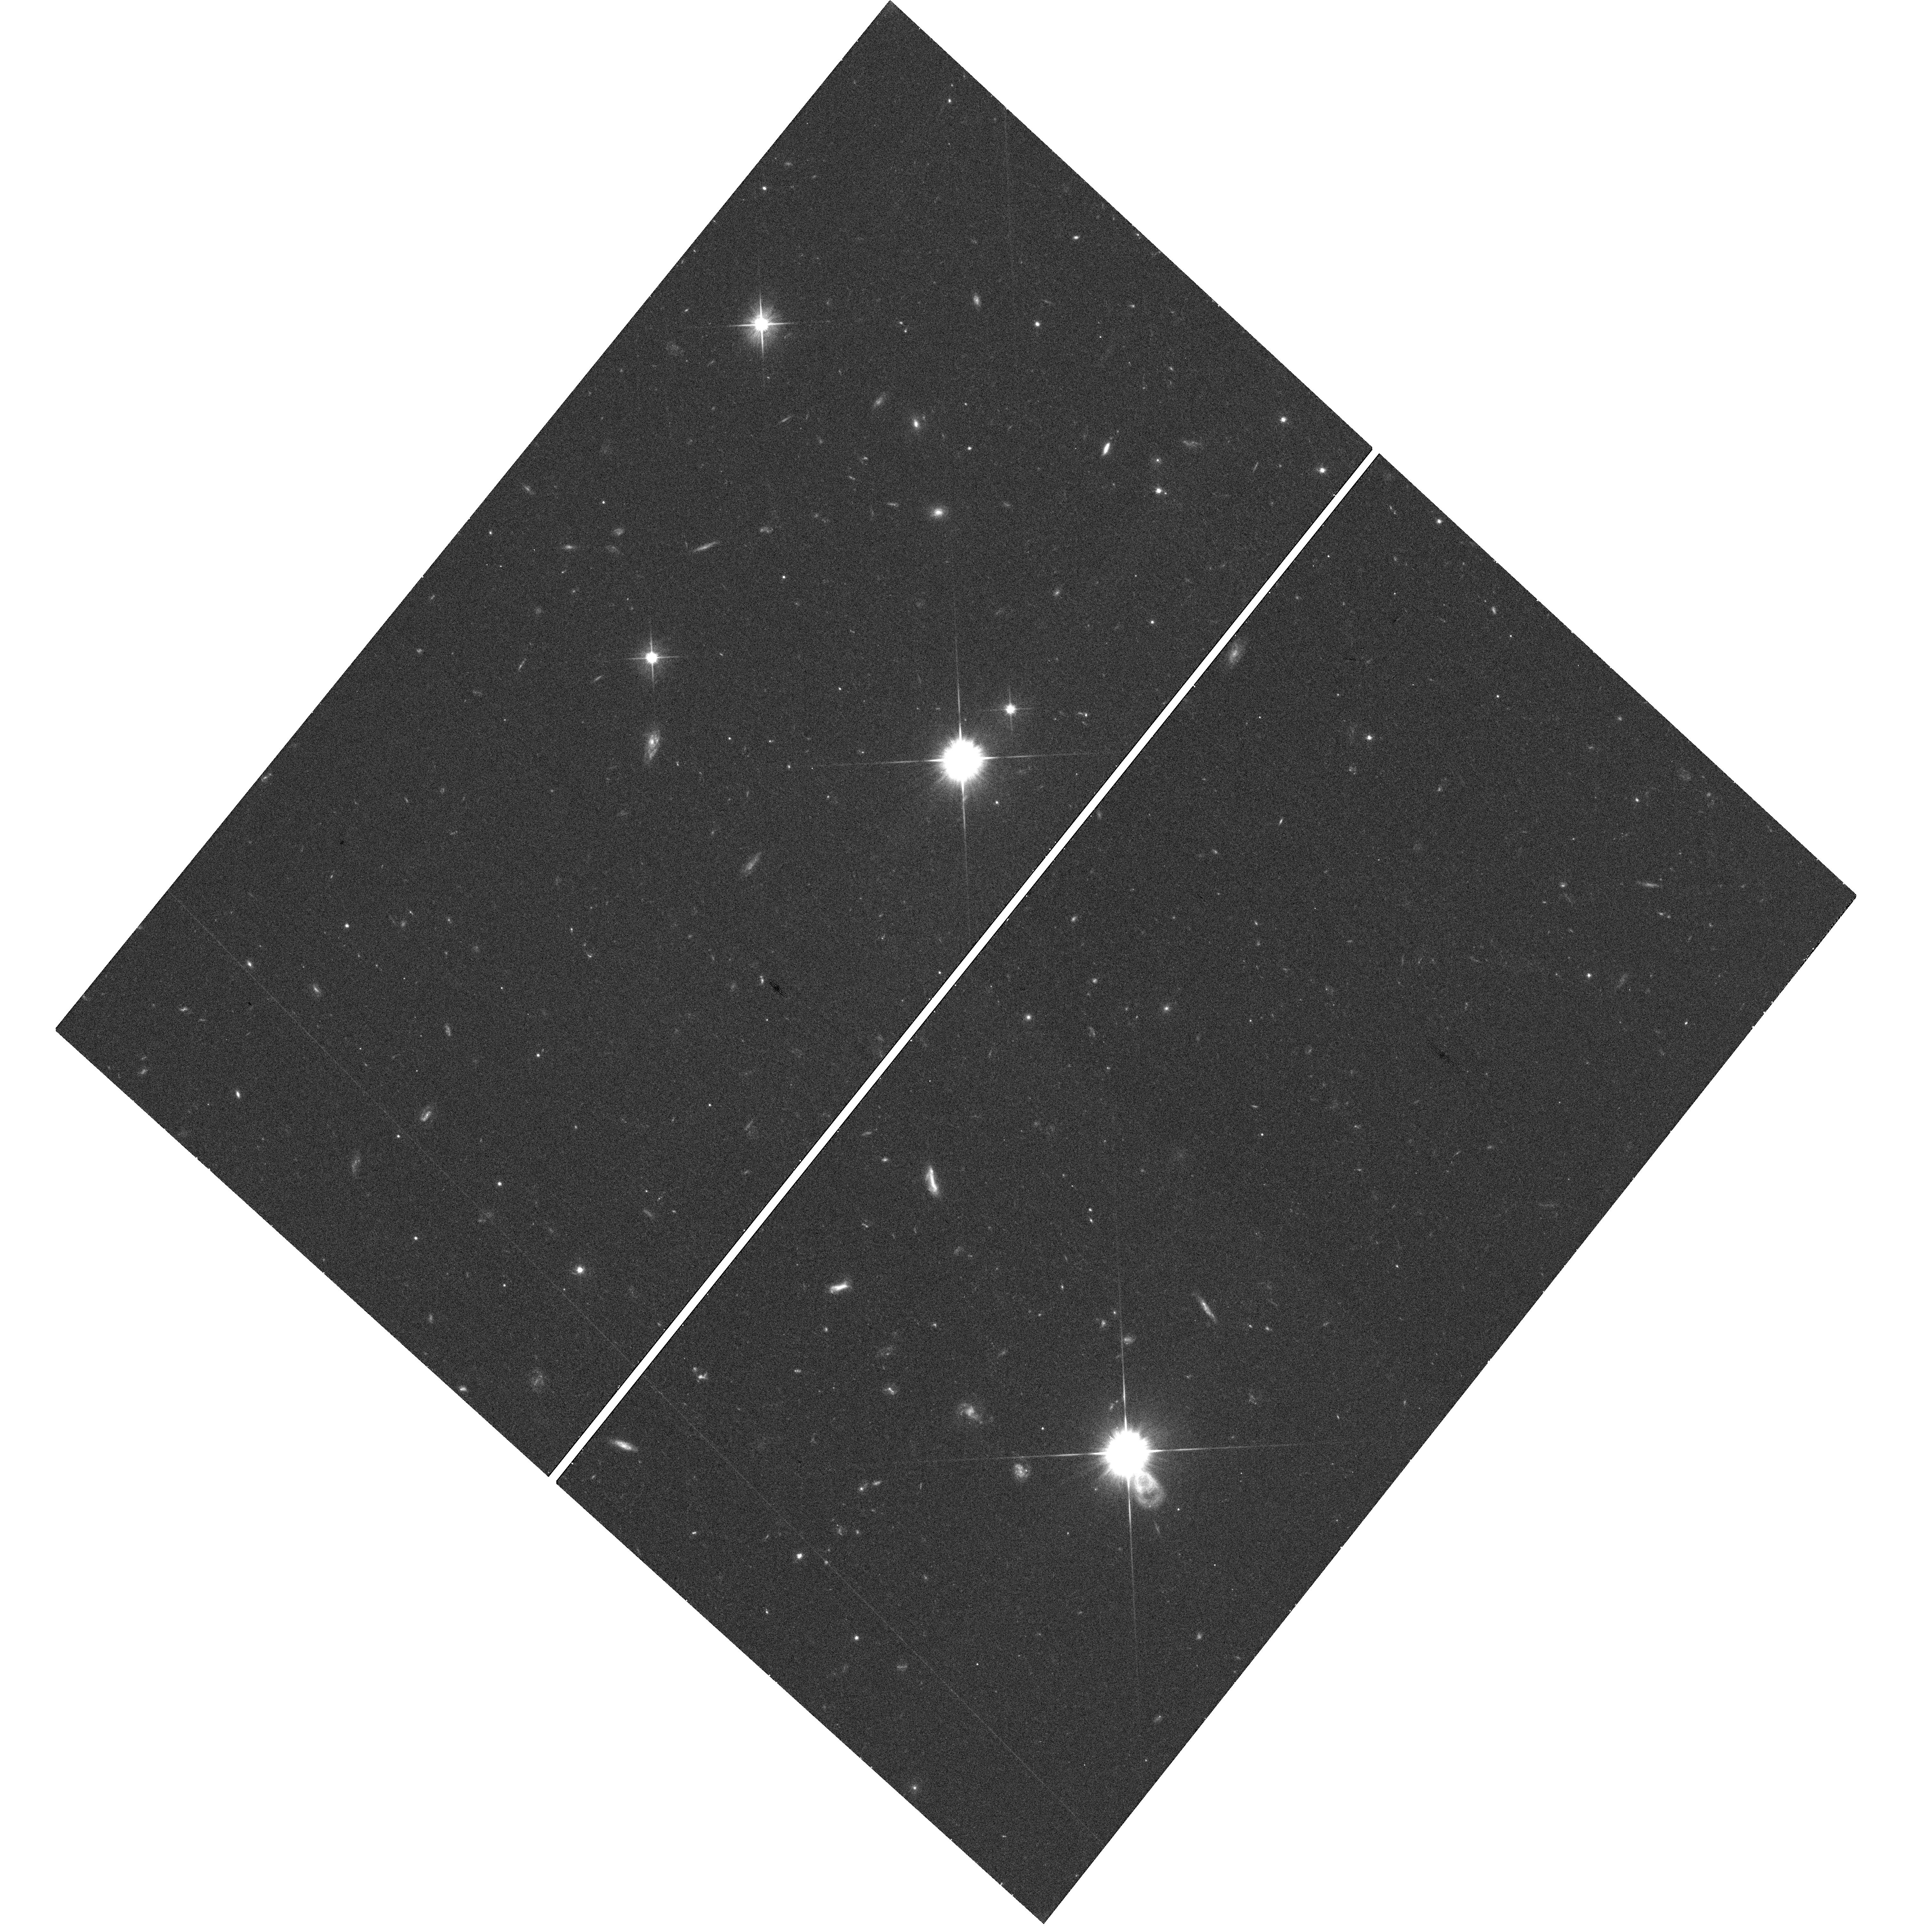
Target: GRB-110328A. Instrument: WFC3/UVIS. Filter: F606W. Exposure: 19 min. Observation ID: hst_12378_d3_wfc3_uvis_f606w_ibphd3

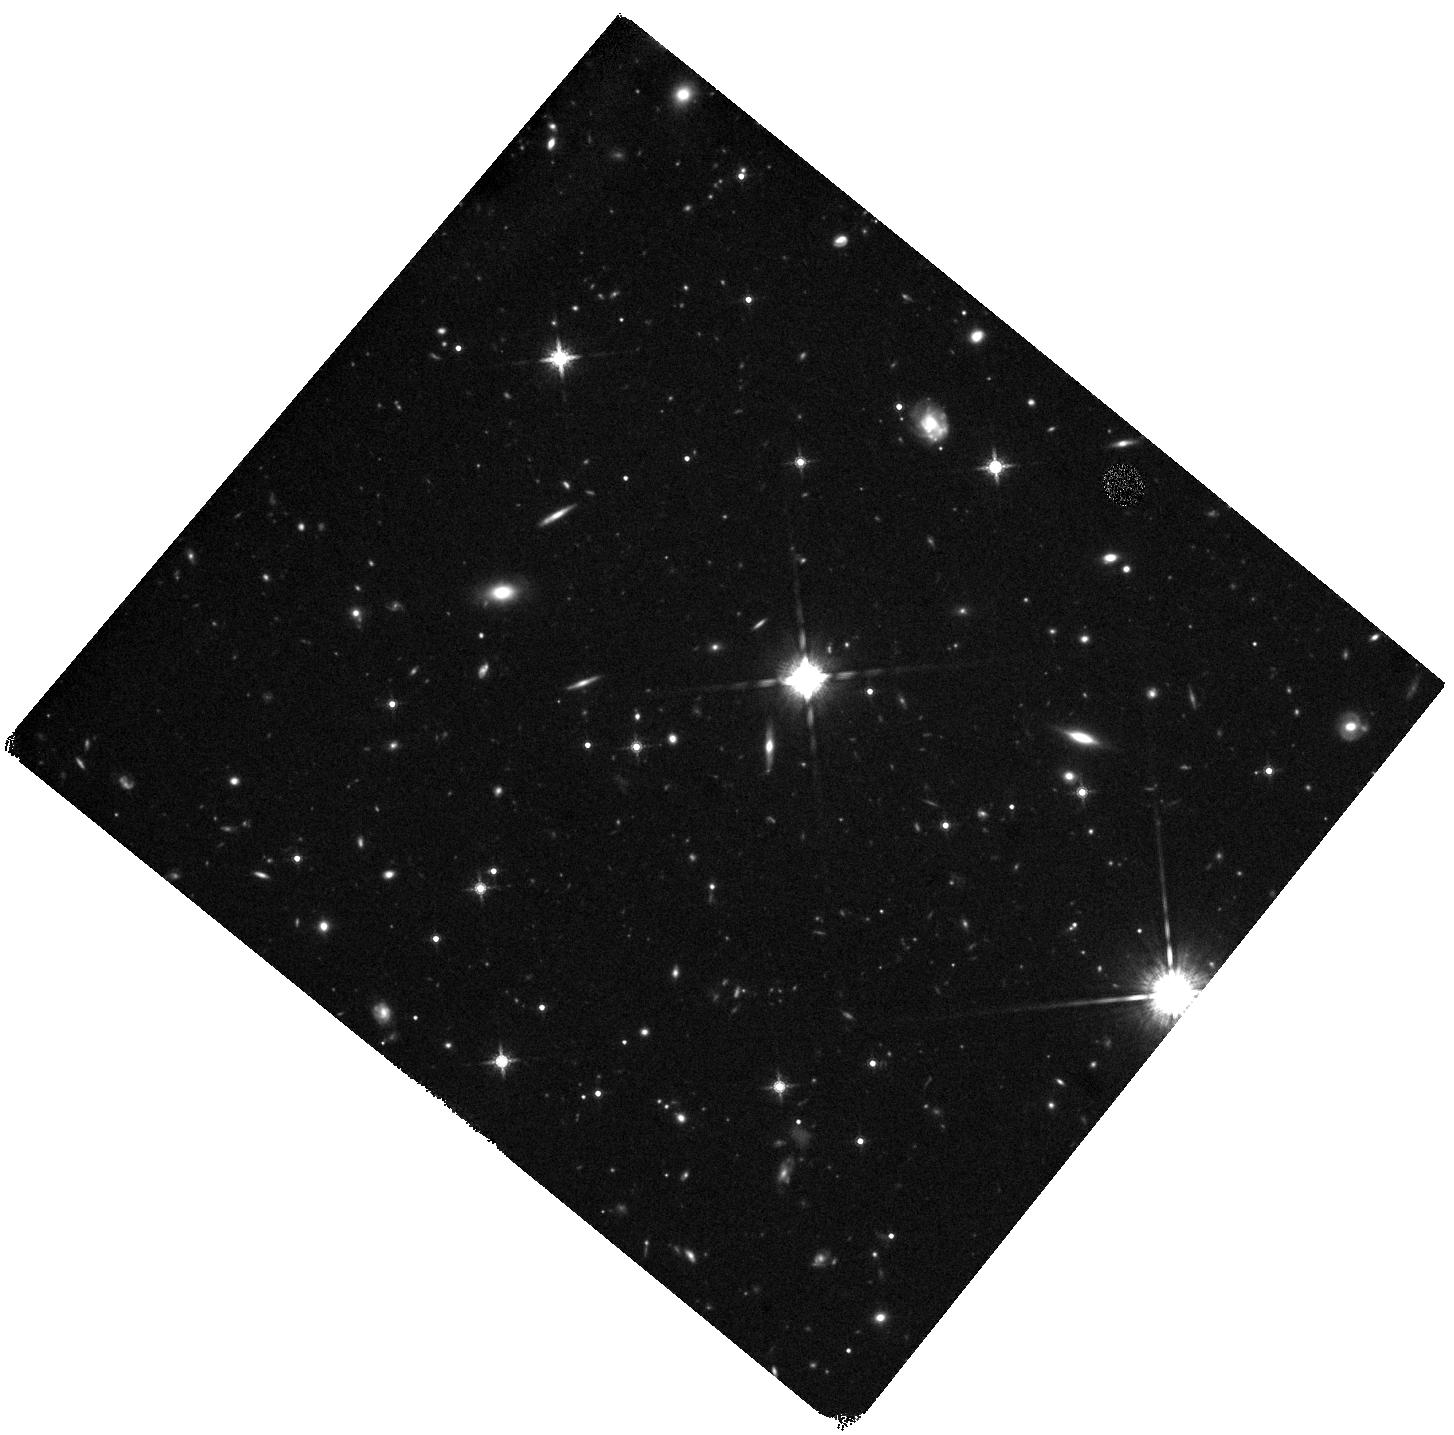
Target: GRB110709B. Instrument: WFC3/IR. Filter: F160W. Exposure: 44 min. Observation ID: hst_12378_w1_wfc3_ir_f160w_ibphw1

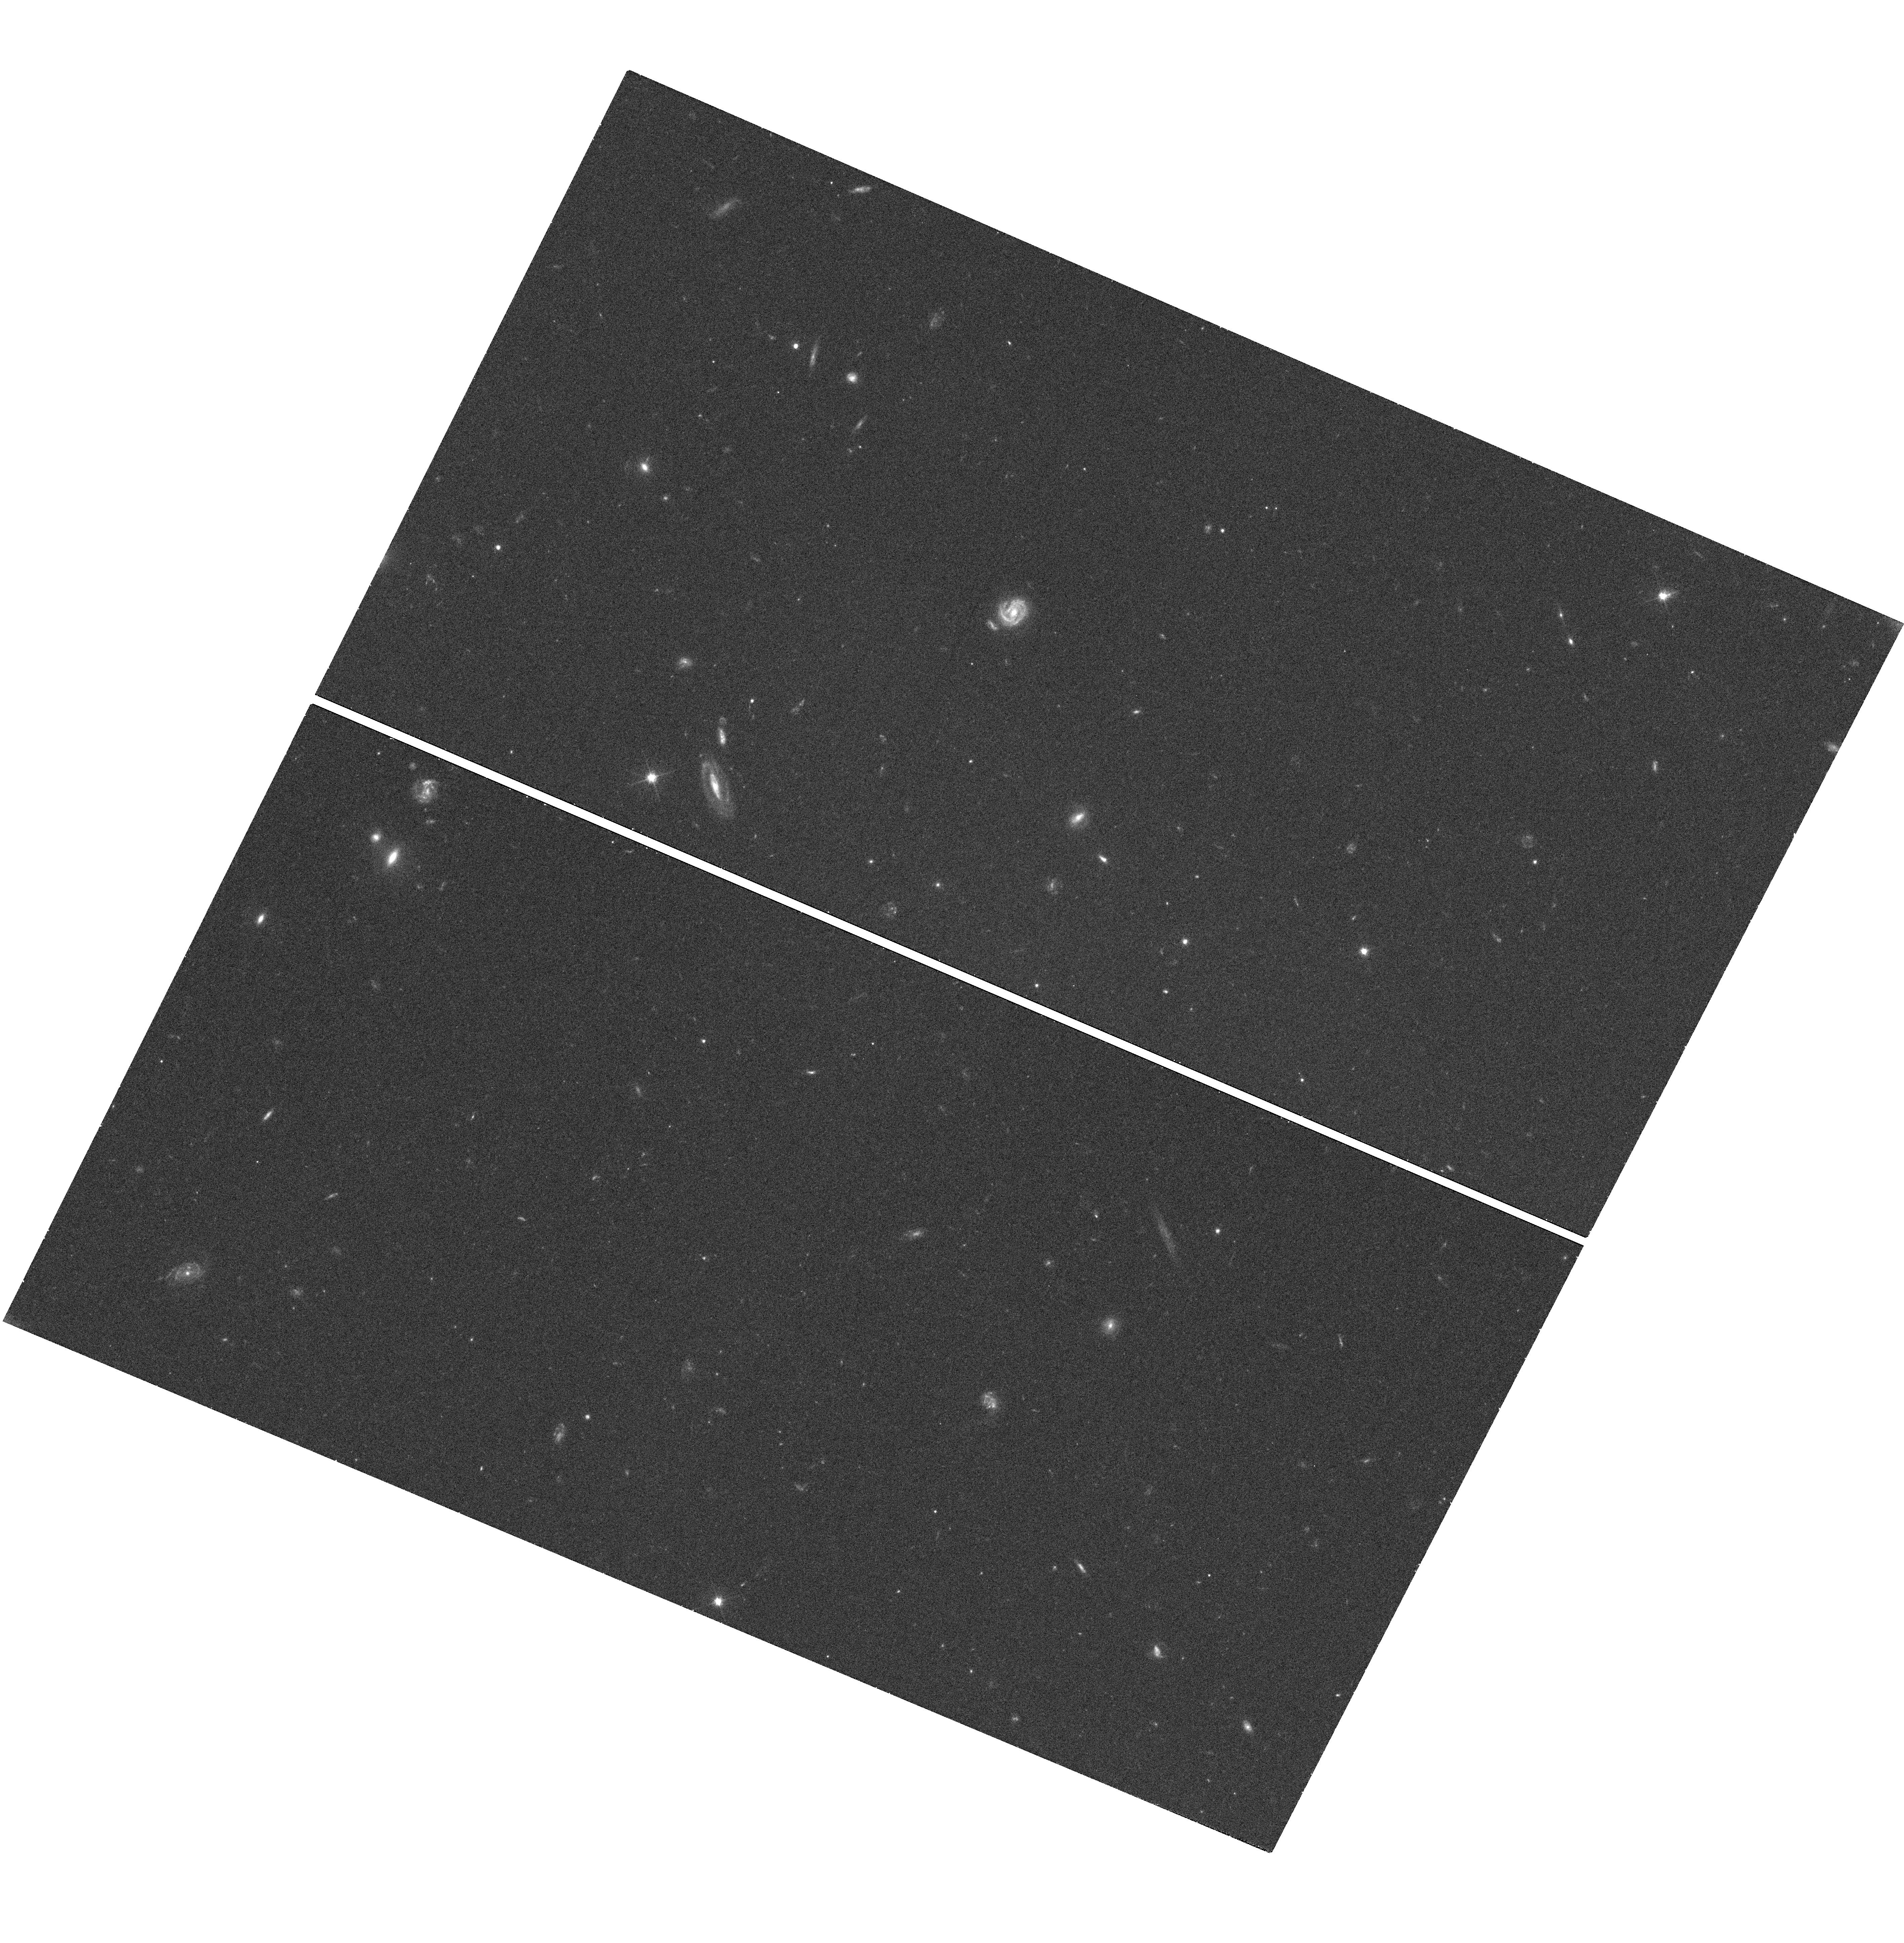
Target: GRB110312A. Instrument: WFC3/UVIS. Filter: F606W. Exposure: 18 min. Observation ID: hst_12378_d1_wfc3_uvis_f606w_ibphd1

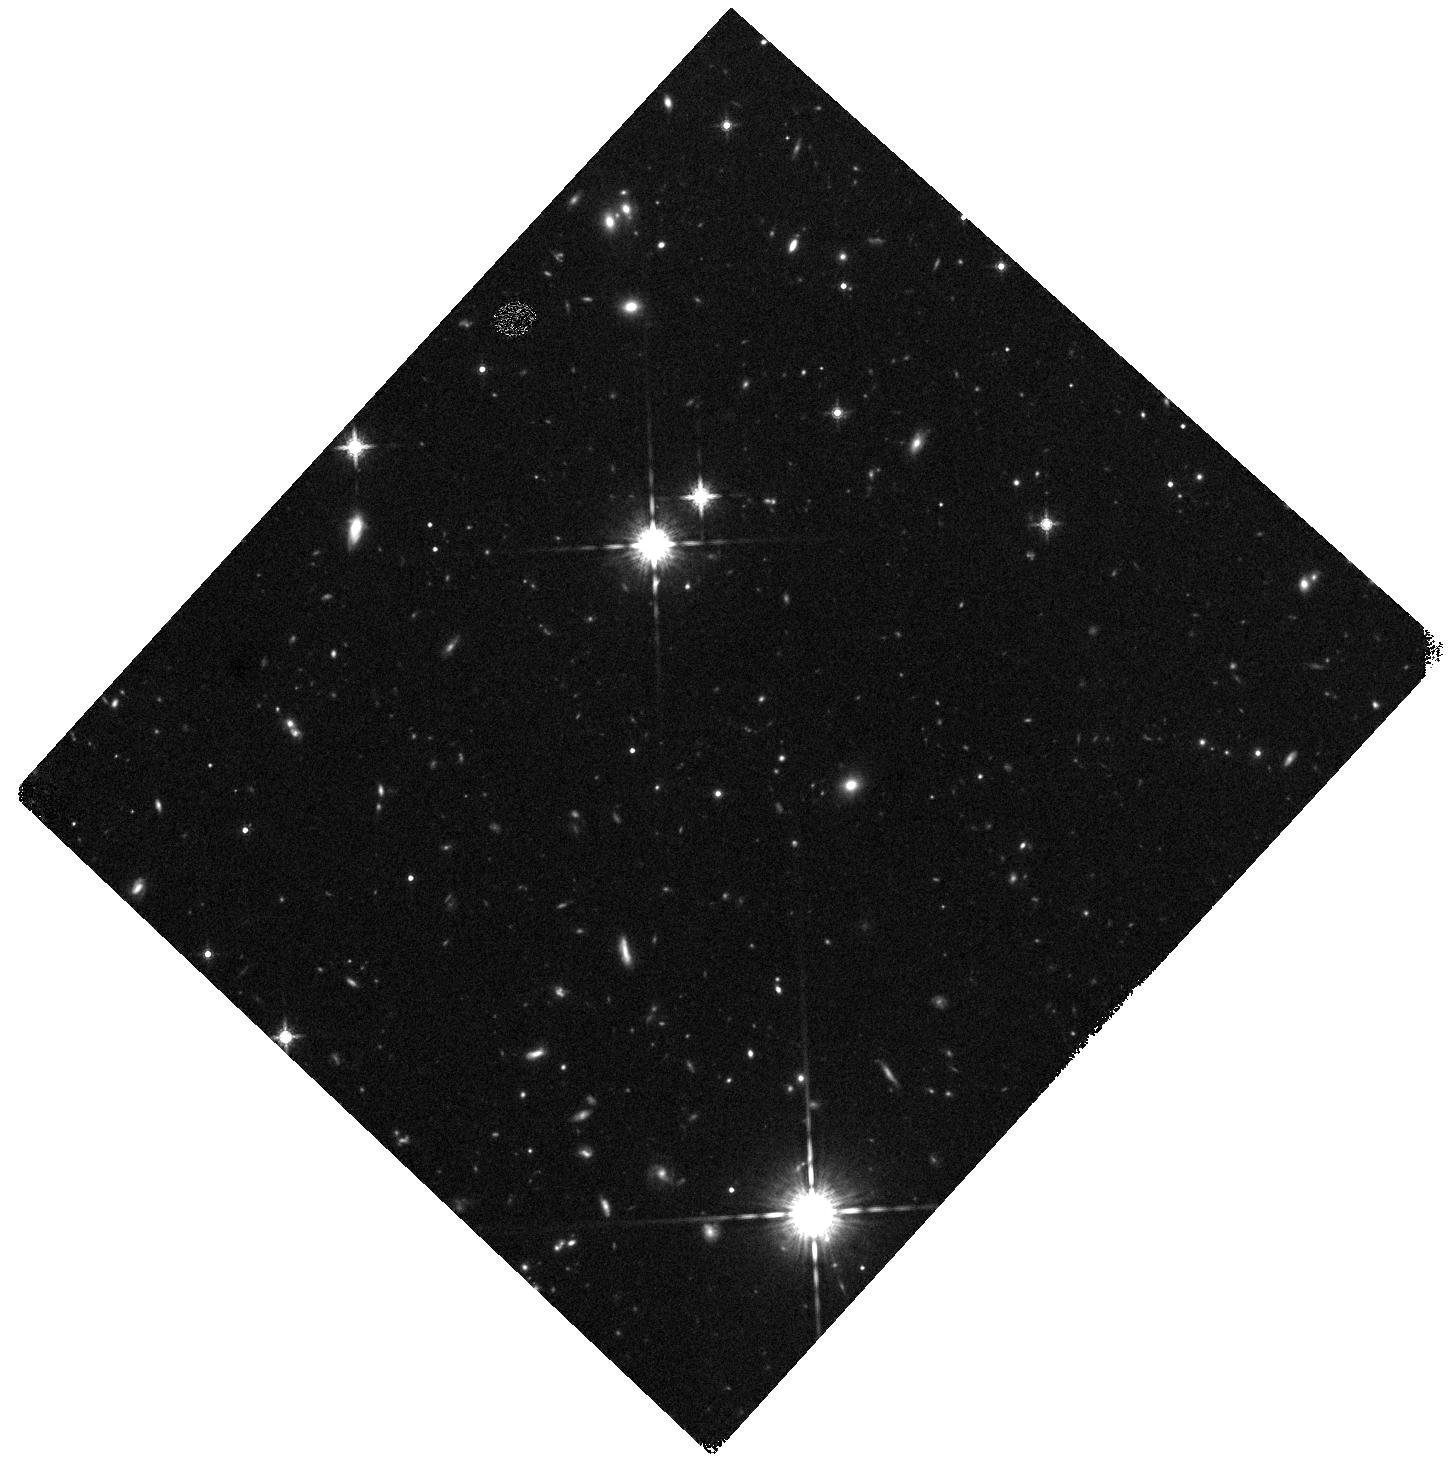
Target: GRB-110328A. Instrument: WFC3/IR. Filter: F160W. Exposure: 20 min. Observation ID: hst_12378_d3_wfc3_ir_f160w_ibphd3

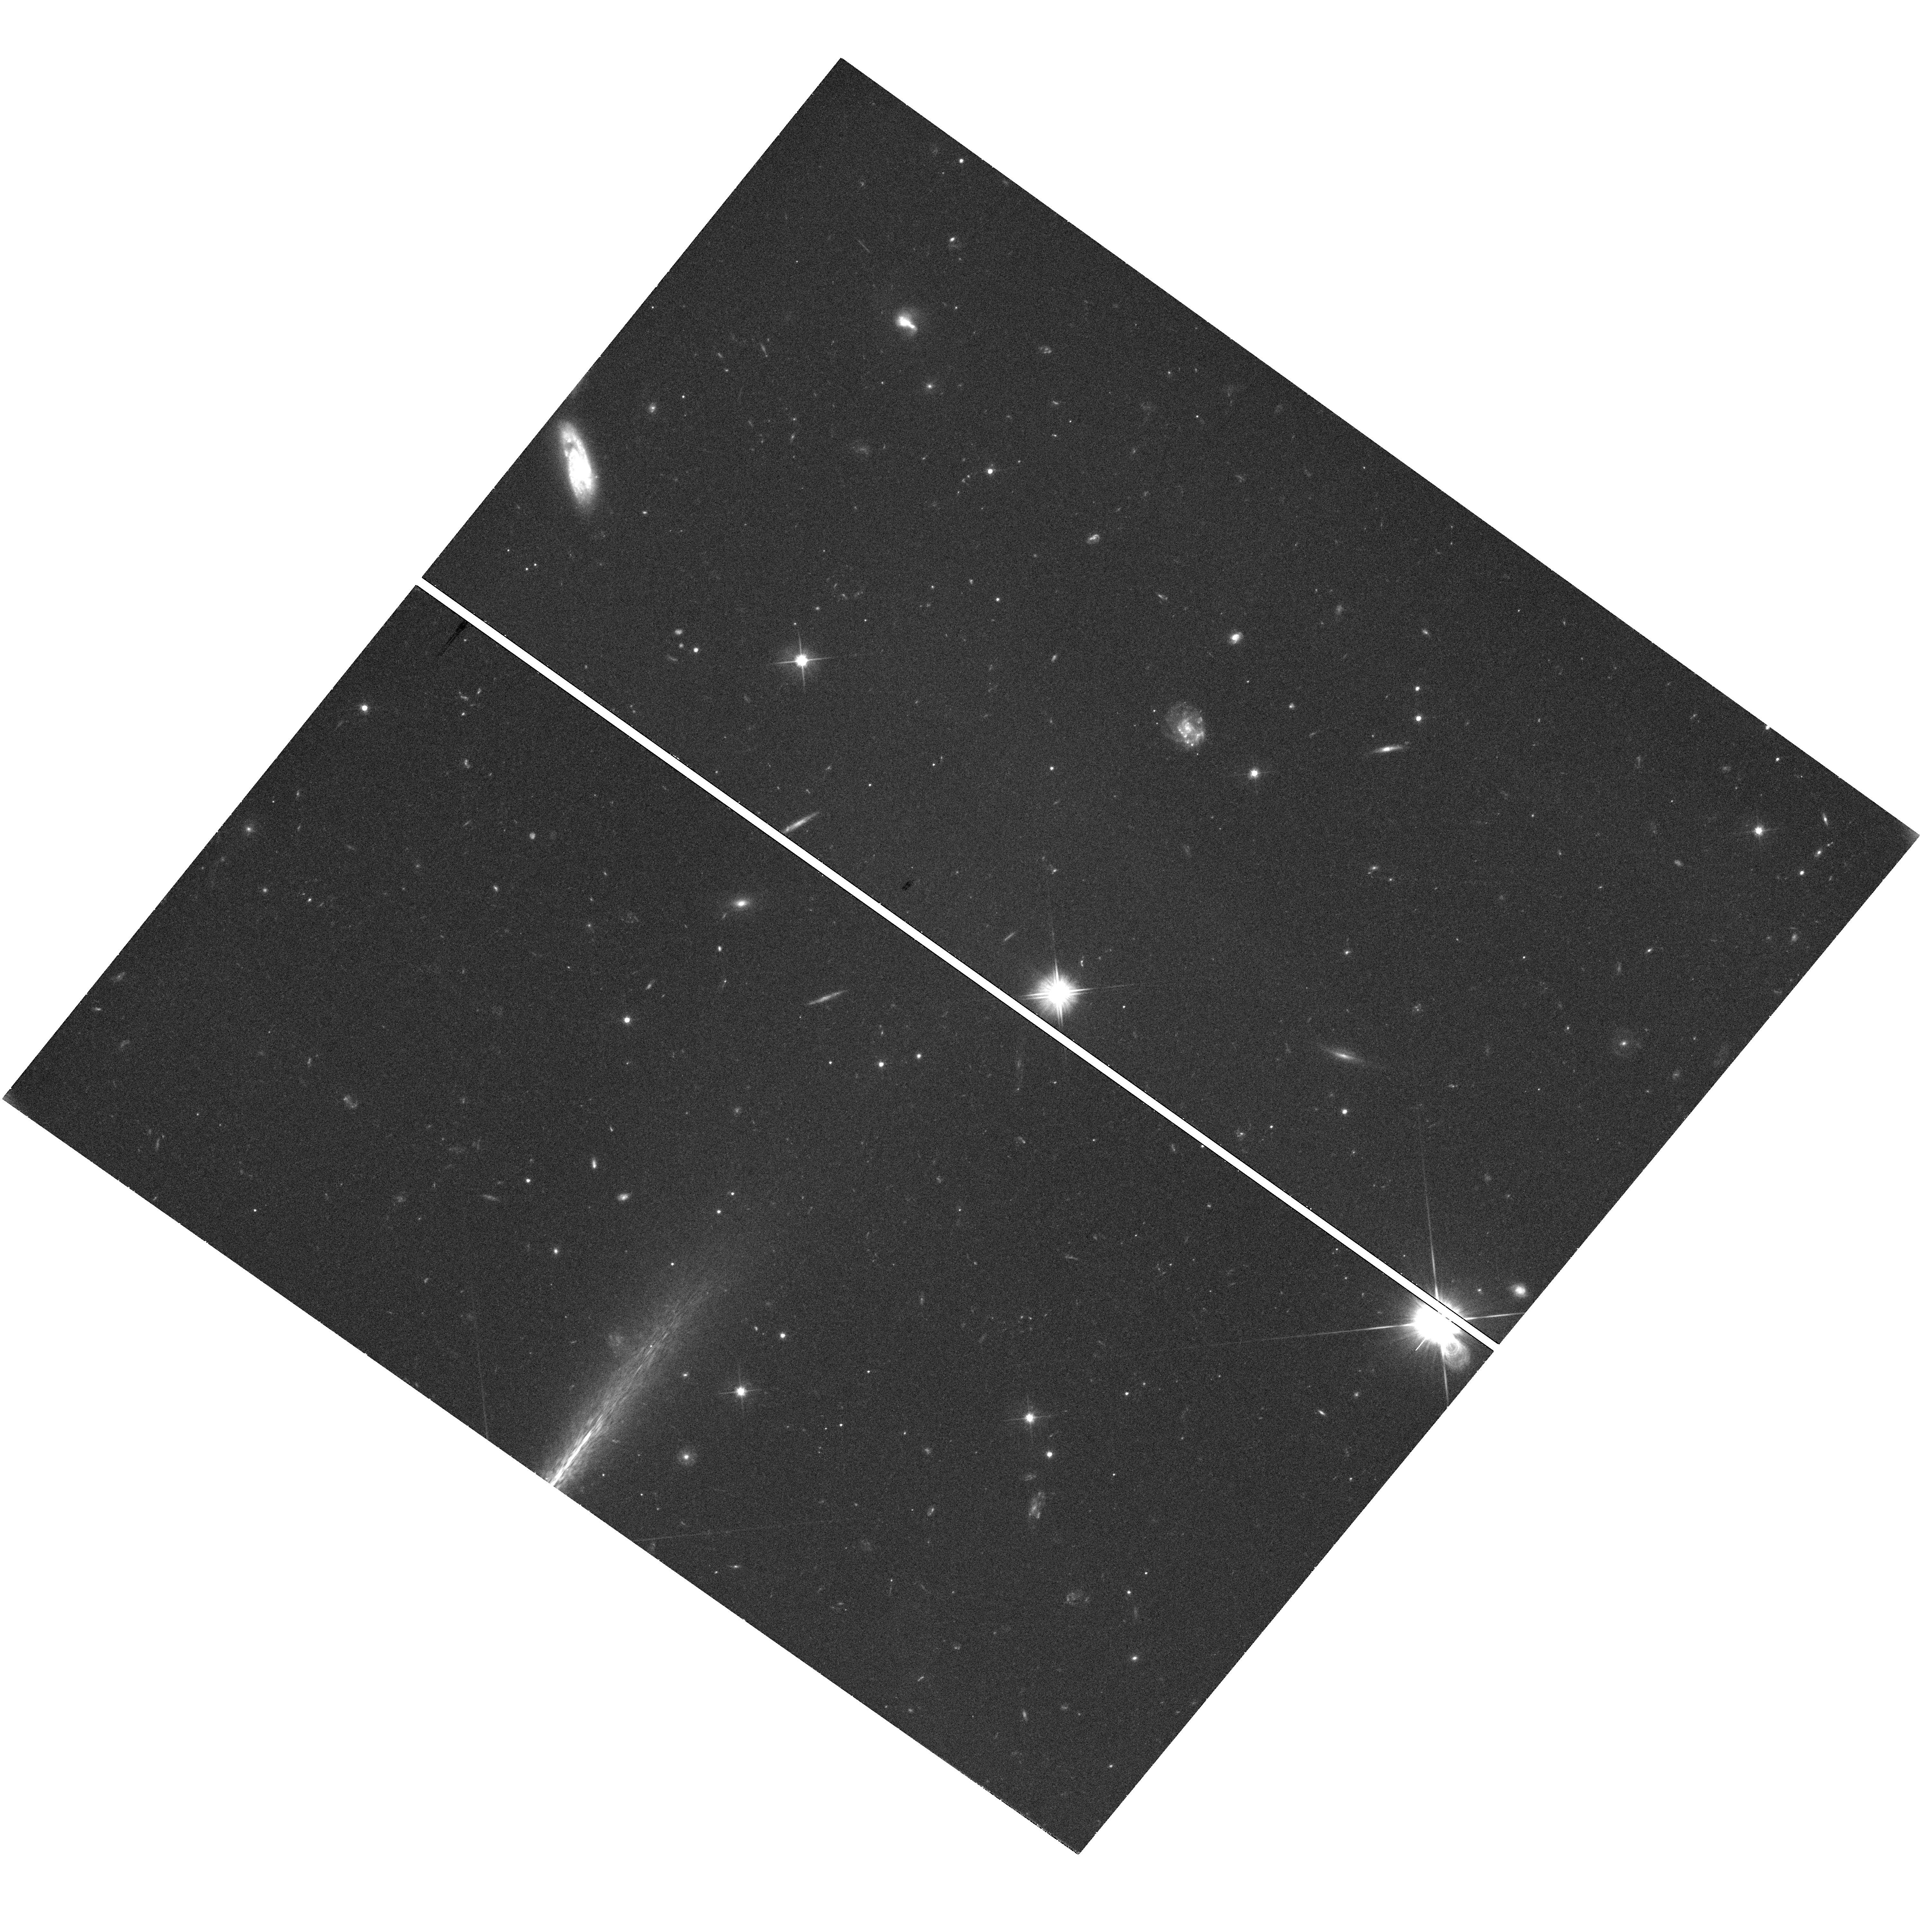
Target: GRB110709B. Instrument: WFC3/UVIS. Filter: F606W. Exposure: 41 min. Observation ID: hst_12378_w2_wfc3_uvis_f606w_ibphw2

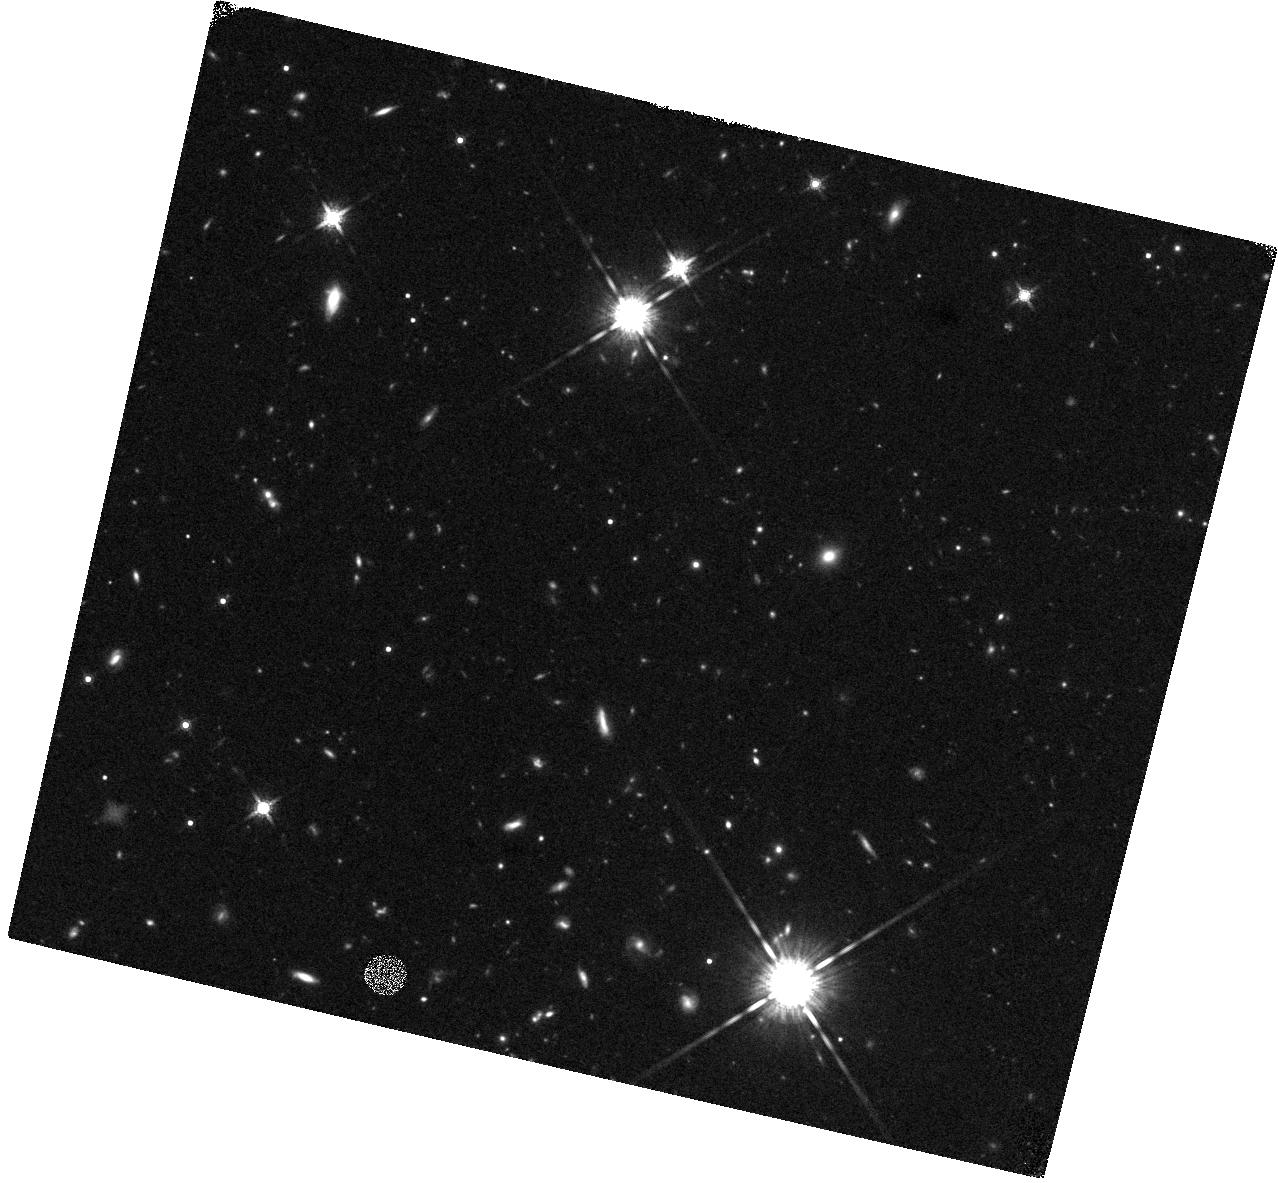
Target: GRB-110328A. Instrument: WFC3/IR. Filter: F160W. Exposure: 24 min. Observation ID: hst_12378_d2_wfc3_ir_f160w_ibphd2

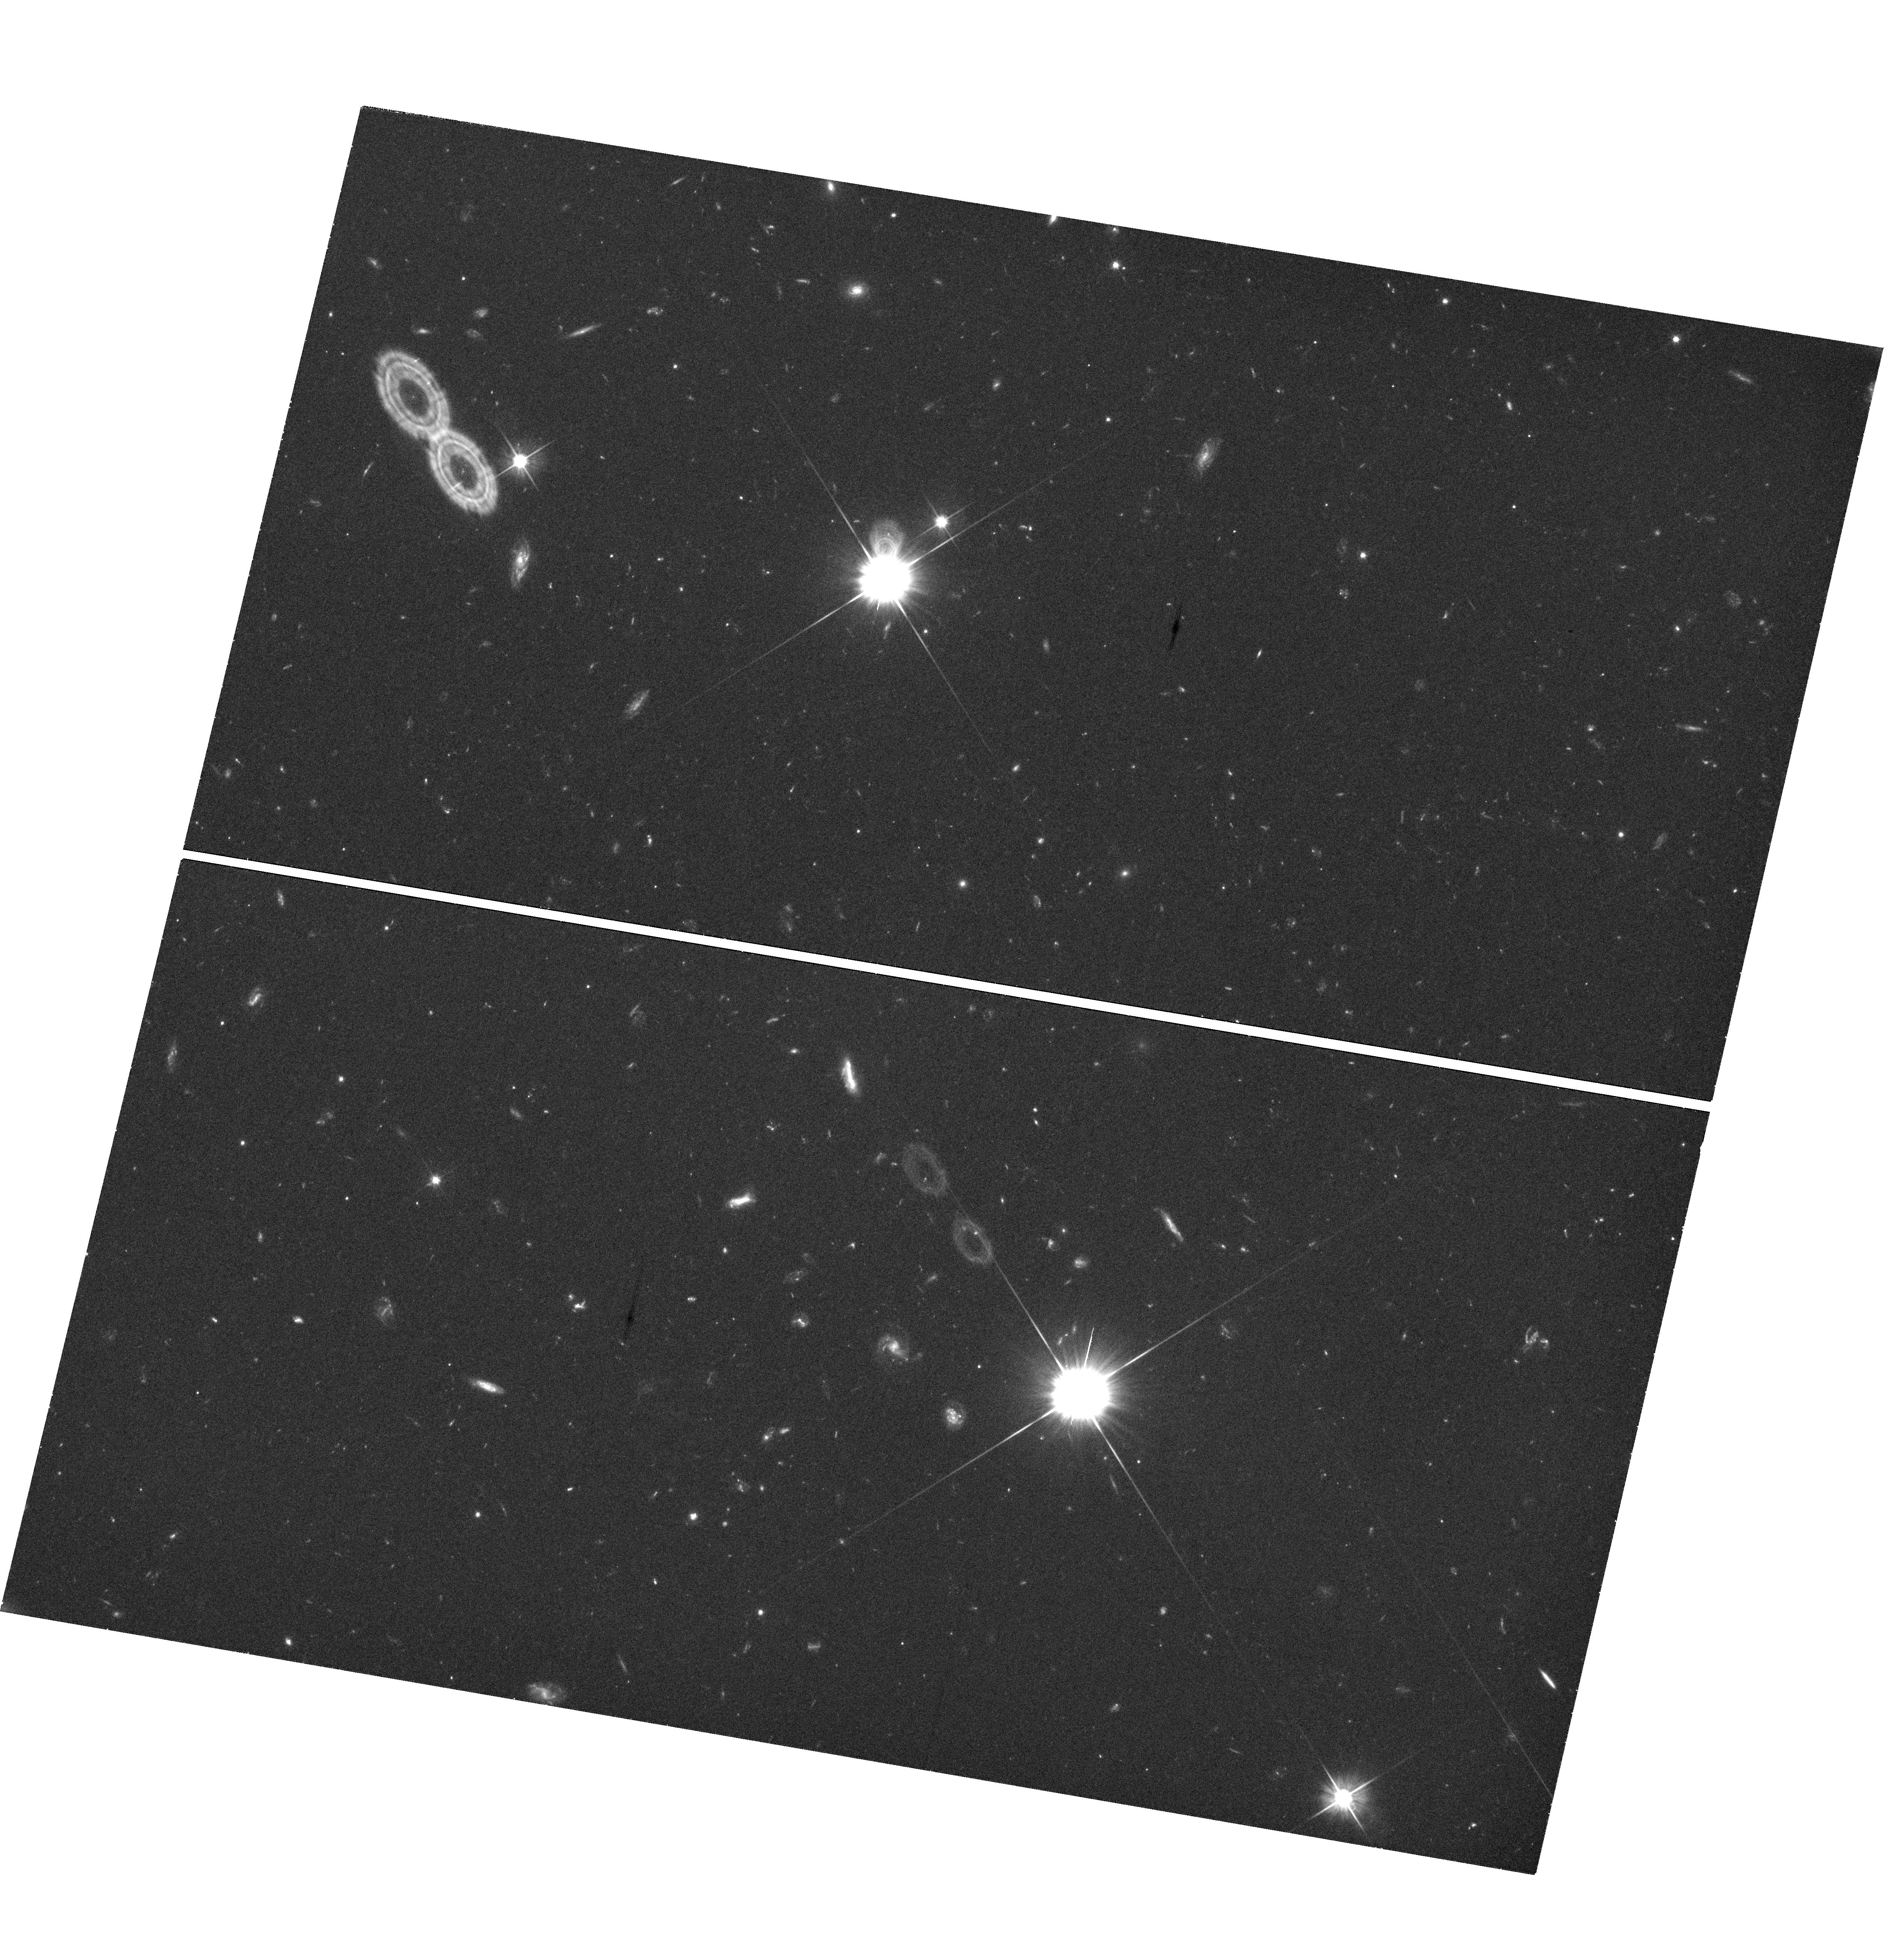
Target: GRB-110328A. Instrument: WFC3/UVIS. Filter: F606W. Exposure: 1.2 h. Observation ID: hst_12378_d2_wfc3_uvis_f606w_ibphd2

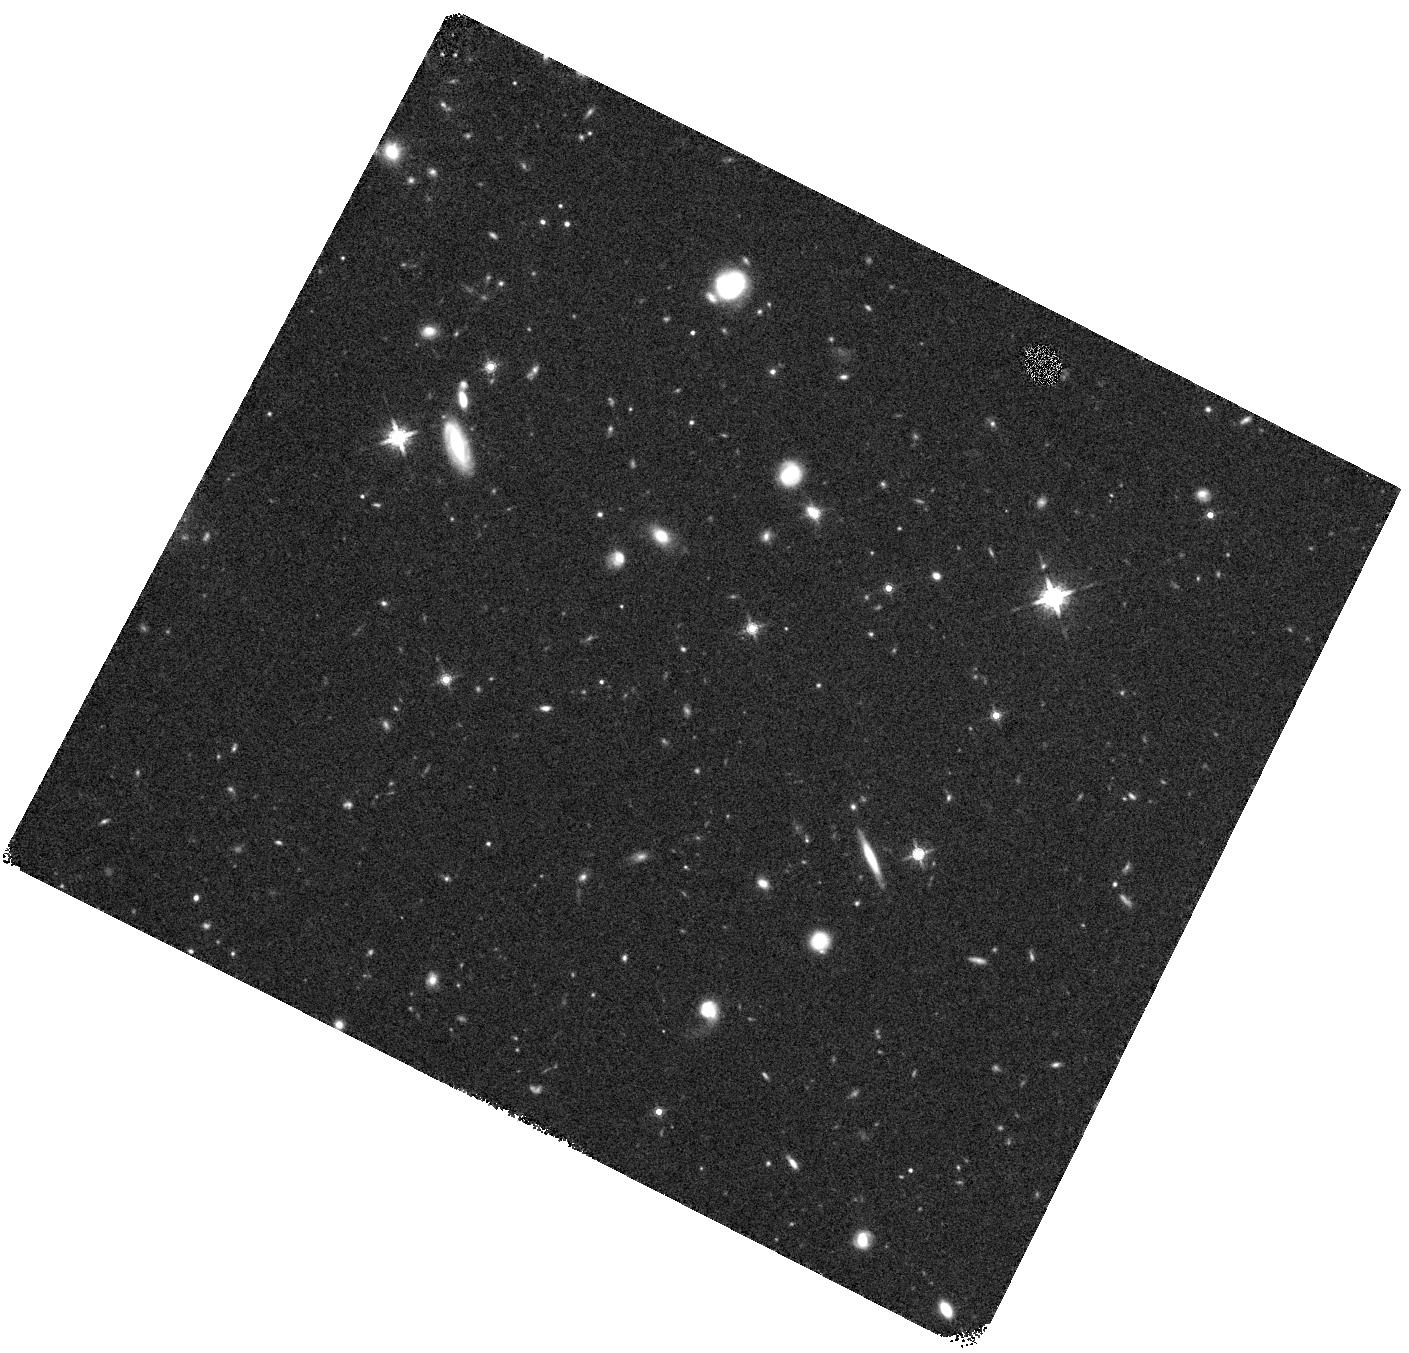
Target: GRB110312A. Instrument: WFC3/IR. Filter: F160W. Exposure: 20 min. Observation ID: hst_12378_d1_wfc3_ir_f160w_ibphd1

The differing environments of dark gamma-ray bursts (PI: Levan, Andrew James)

Dark gamma-ray bursts (GRBs) -- where the optical emission is apparently suppressed -- can only be reliably localized by their X-ray afterglows. Here we propose to complete a survey using the sensitivity and point spread function of Chandra to precisely pinpoint the GRB locations, and HST to locate and study the host galaxies. Our results to date are suggestive of dark GRBs originating in more luminous and (so far exclusively) merging galaxies. Our increased sample will allow us to make strong statistical statements as to these differences and so elucidate both the nature of dark GRBs, and the relationships between GRBs and both obscured and unobscured star formation.